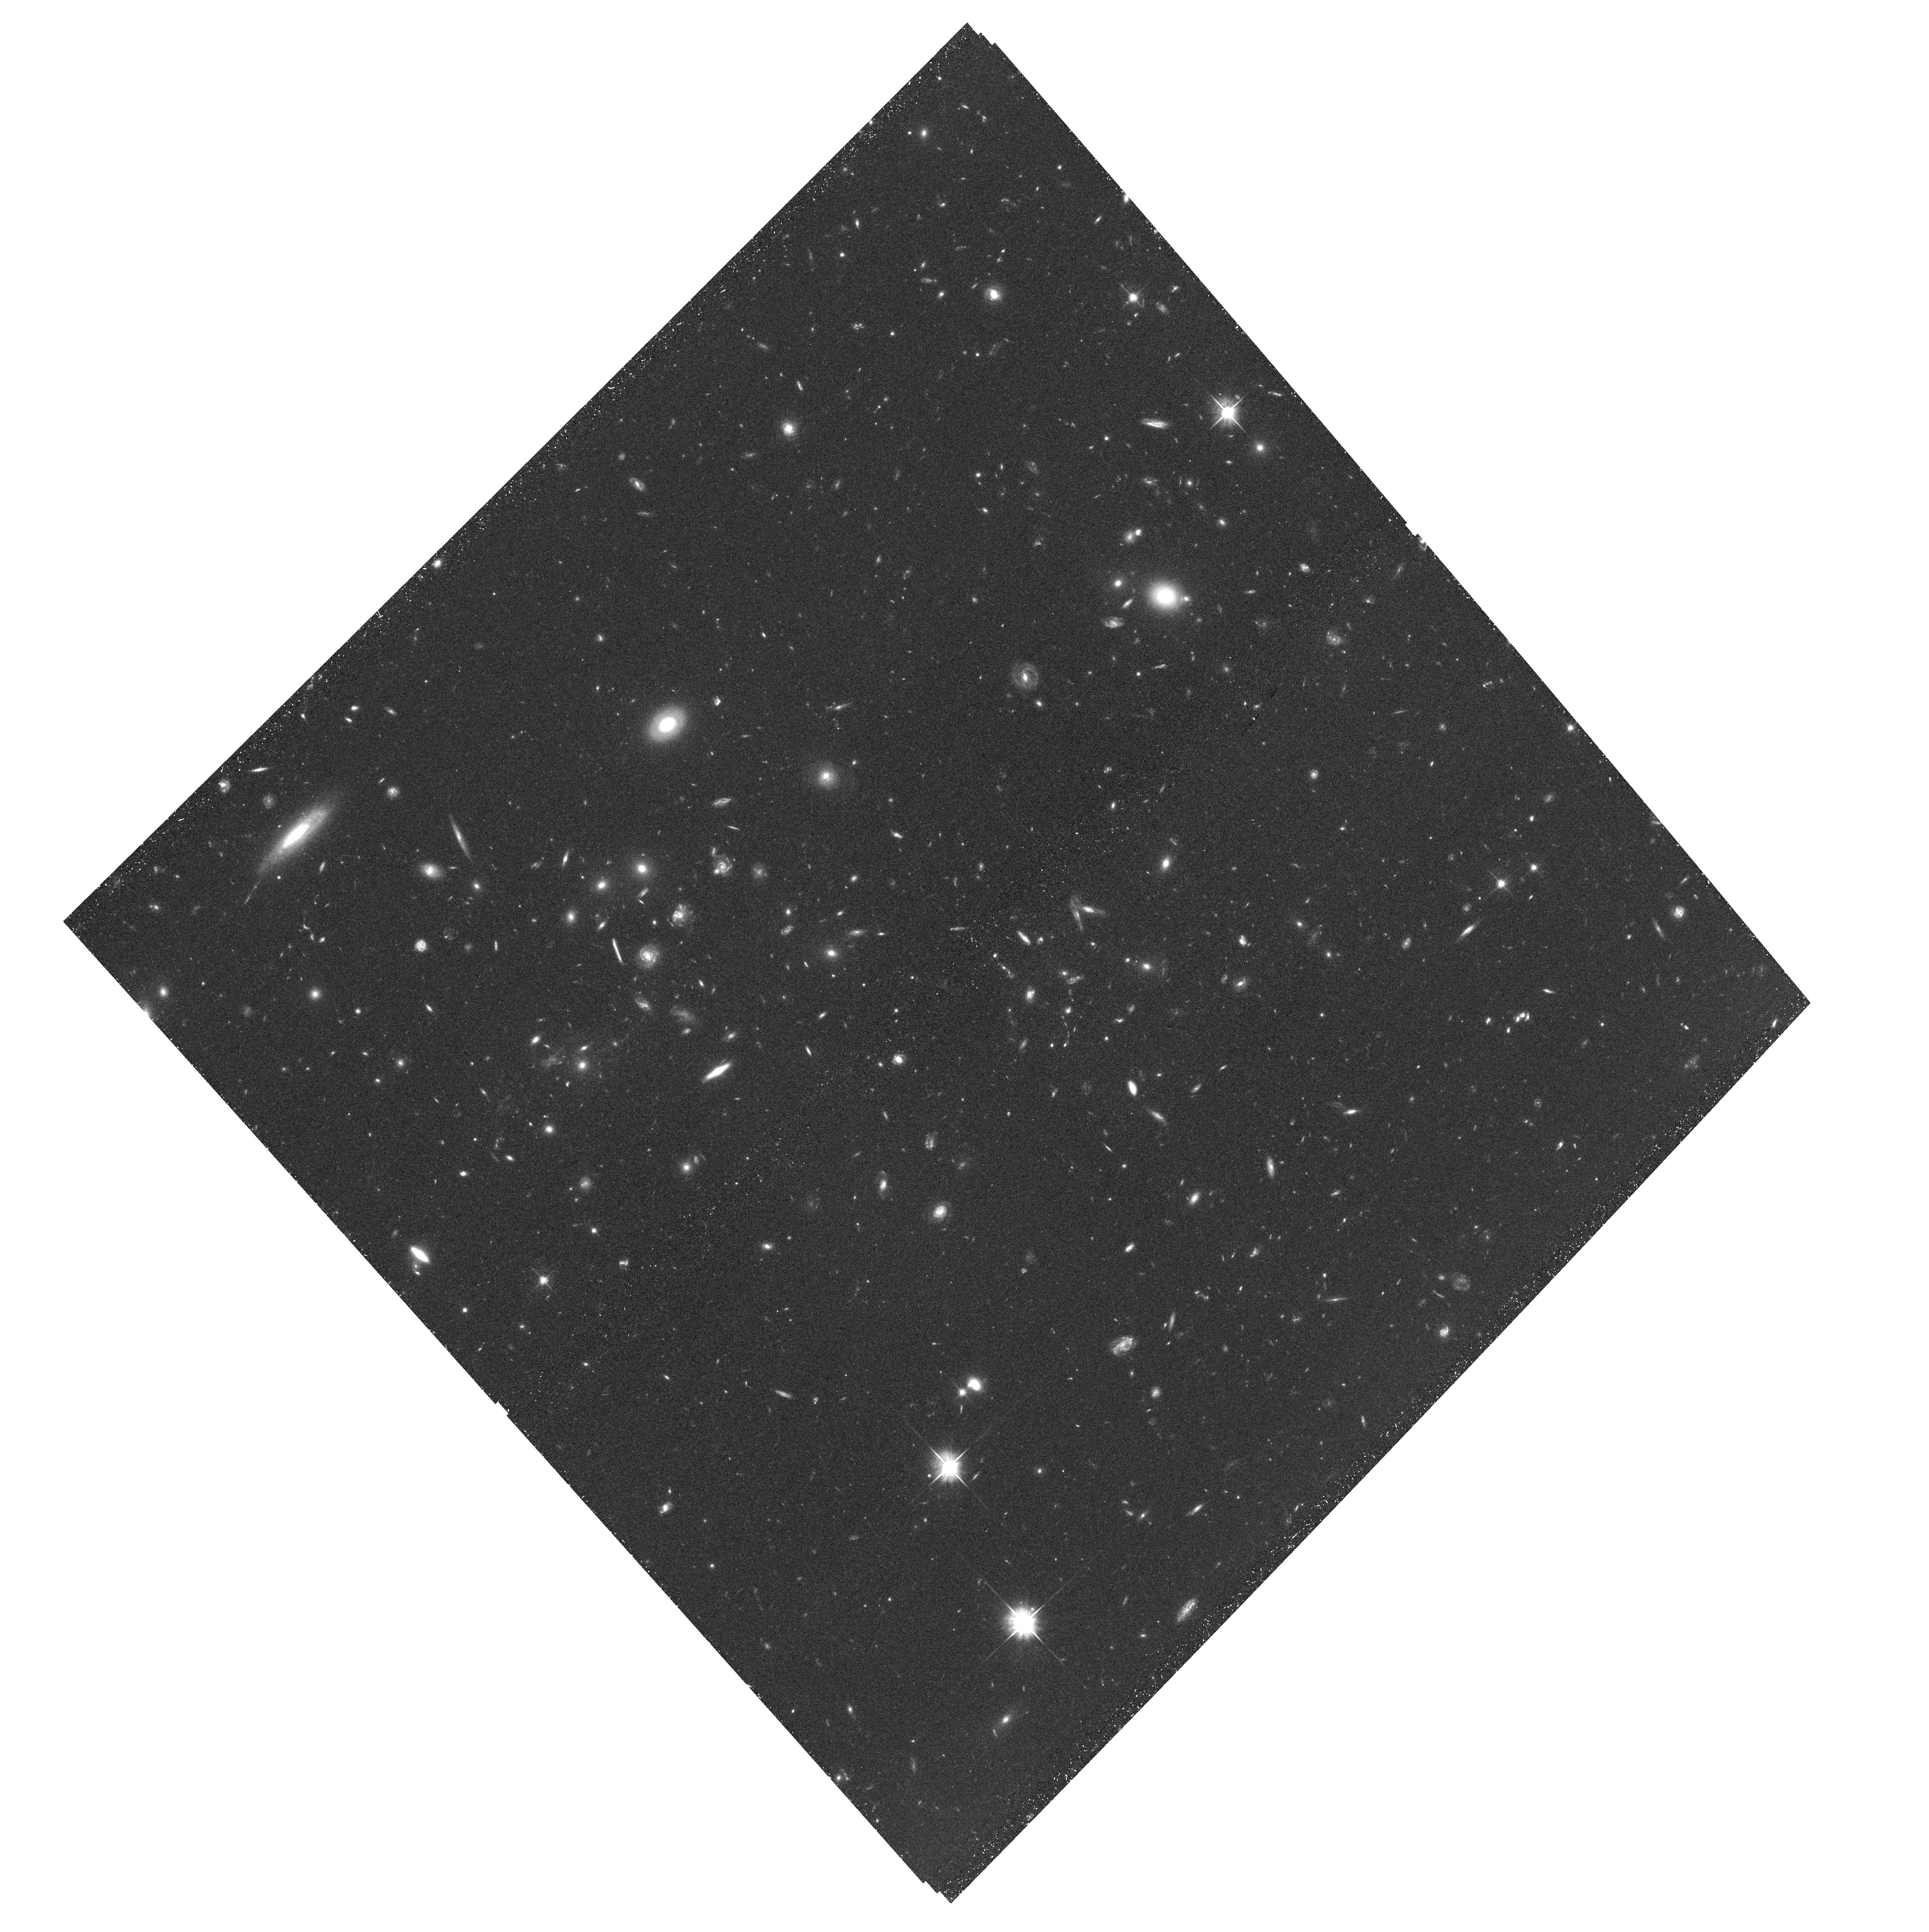
Target: DLSCL-J0916+2953-WEST
Instrument: ACS/WFC
Filter: F606W
Exposure: 42 min
Observation ID: hst_12377_01_acs_wfc_f606w_jblz01

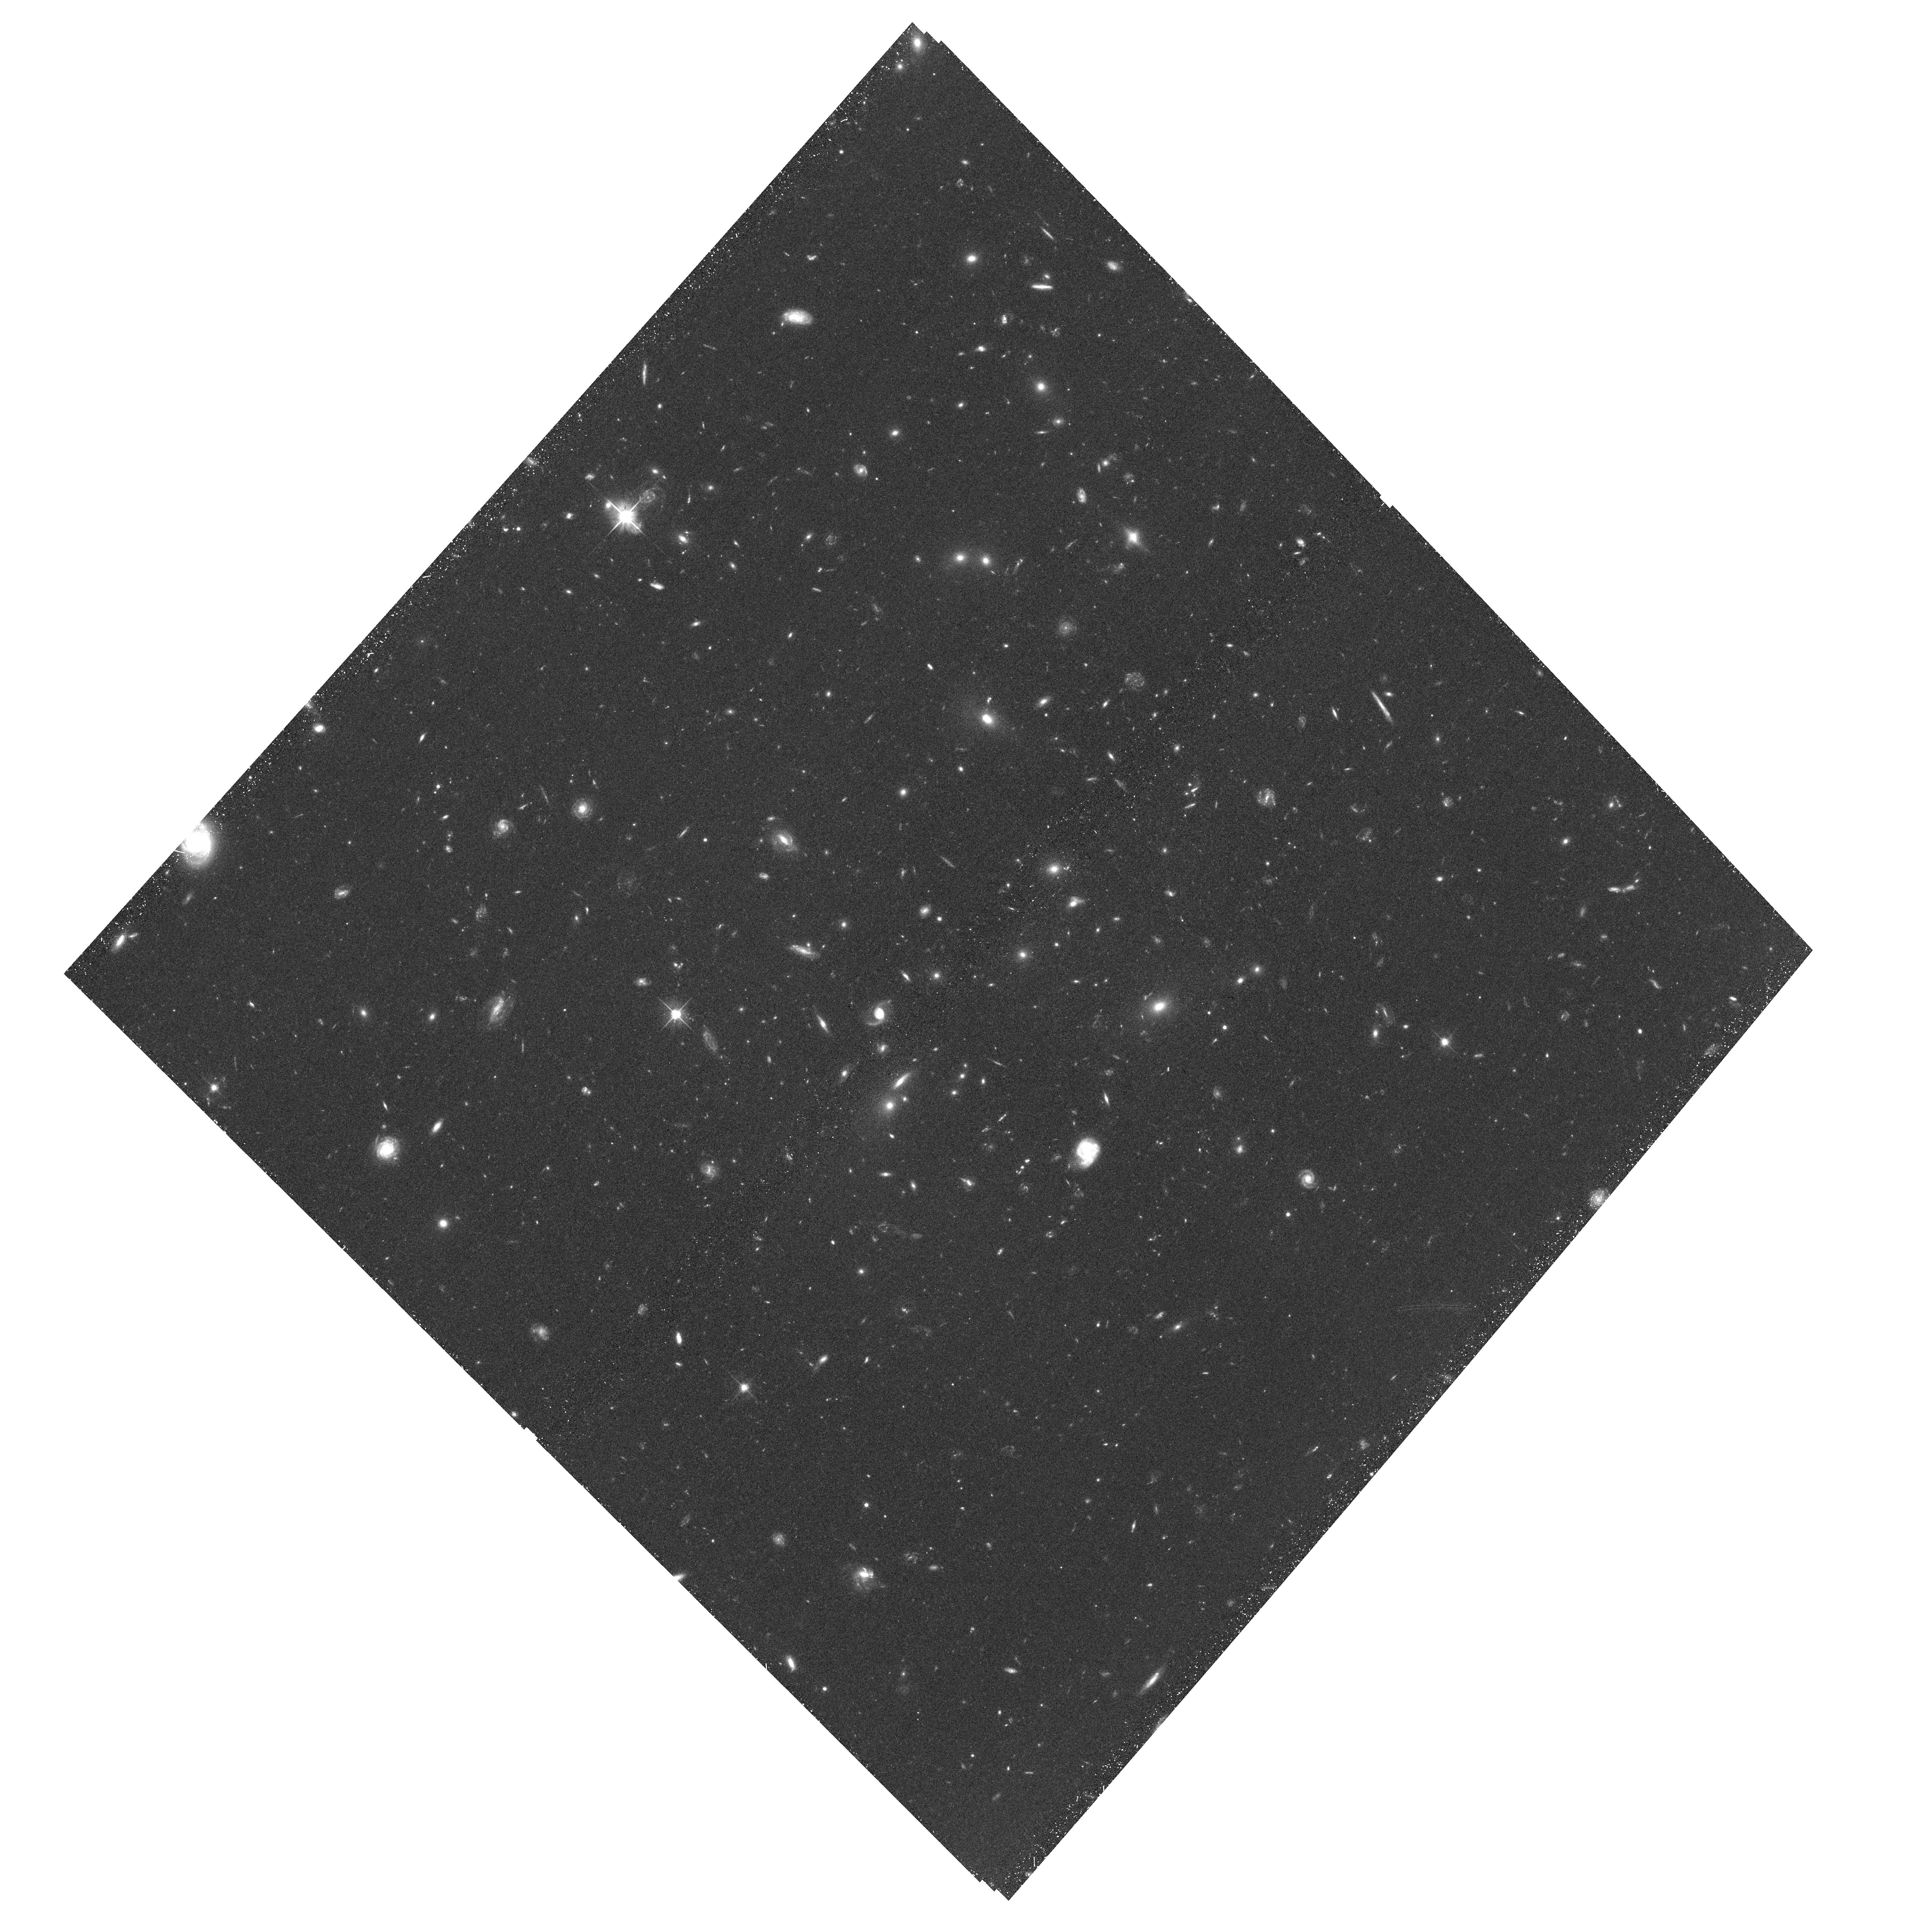
Target: DLSCL-J0916+2953-SOUTH
Instrument: ACS/WFC
Filter: F606W
Exposure: 42 min
Observation ID: hst_12377_02_acs_wfc_f606w_jblz02

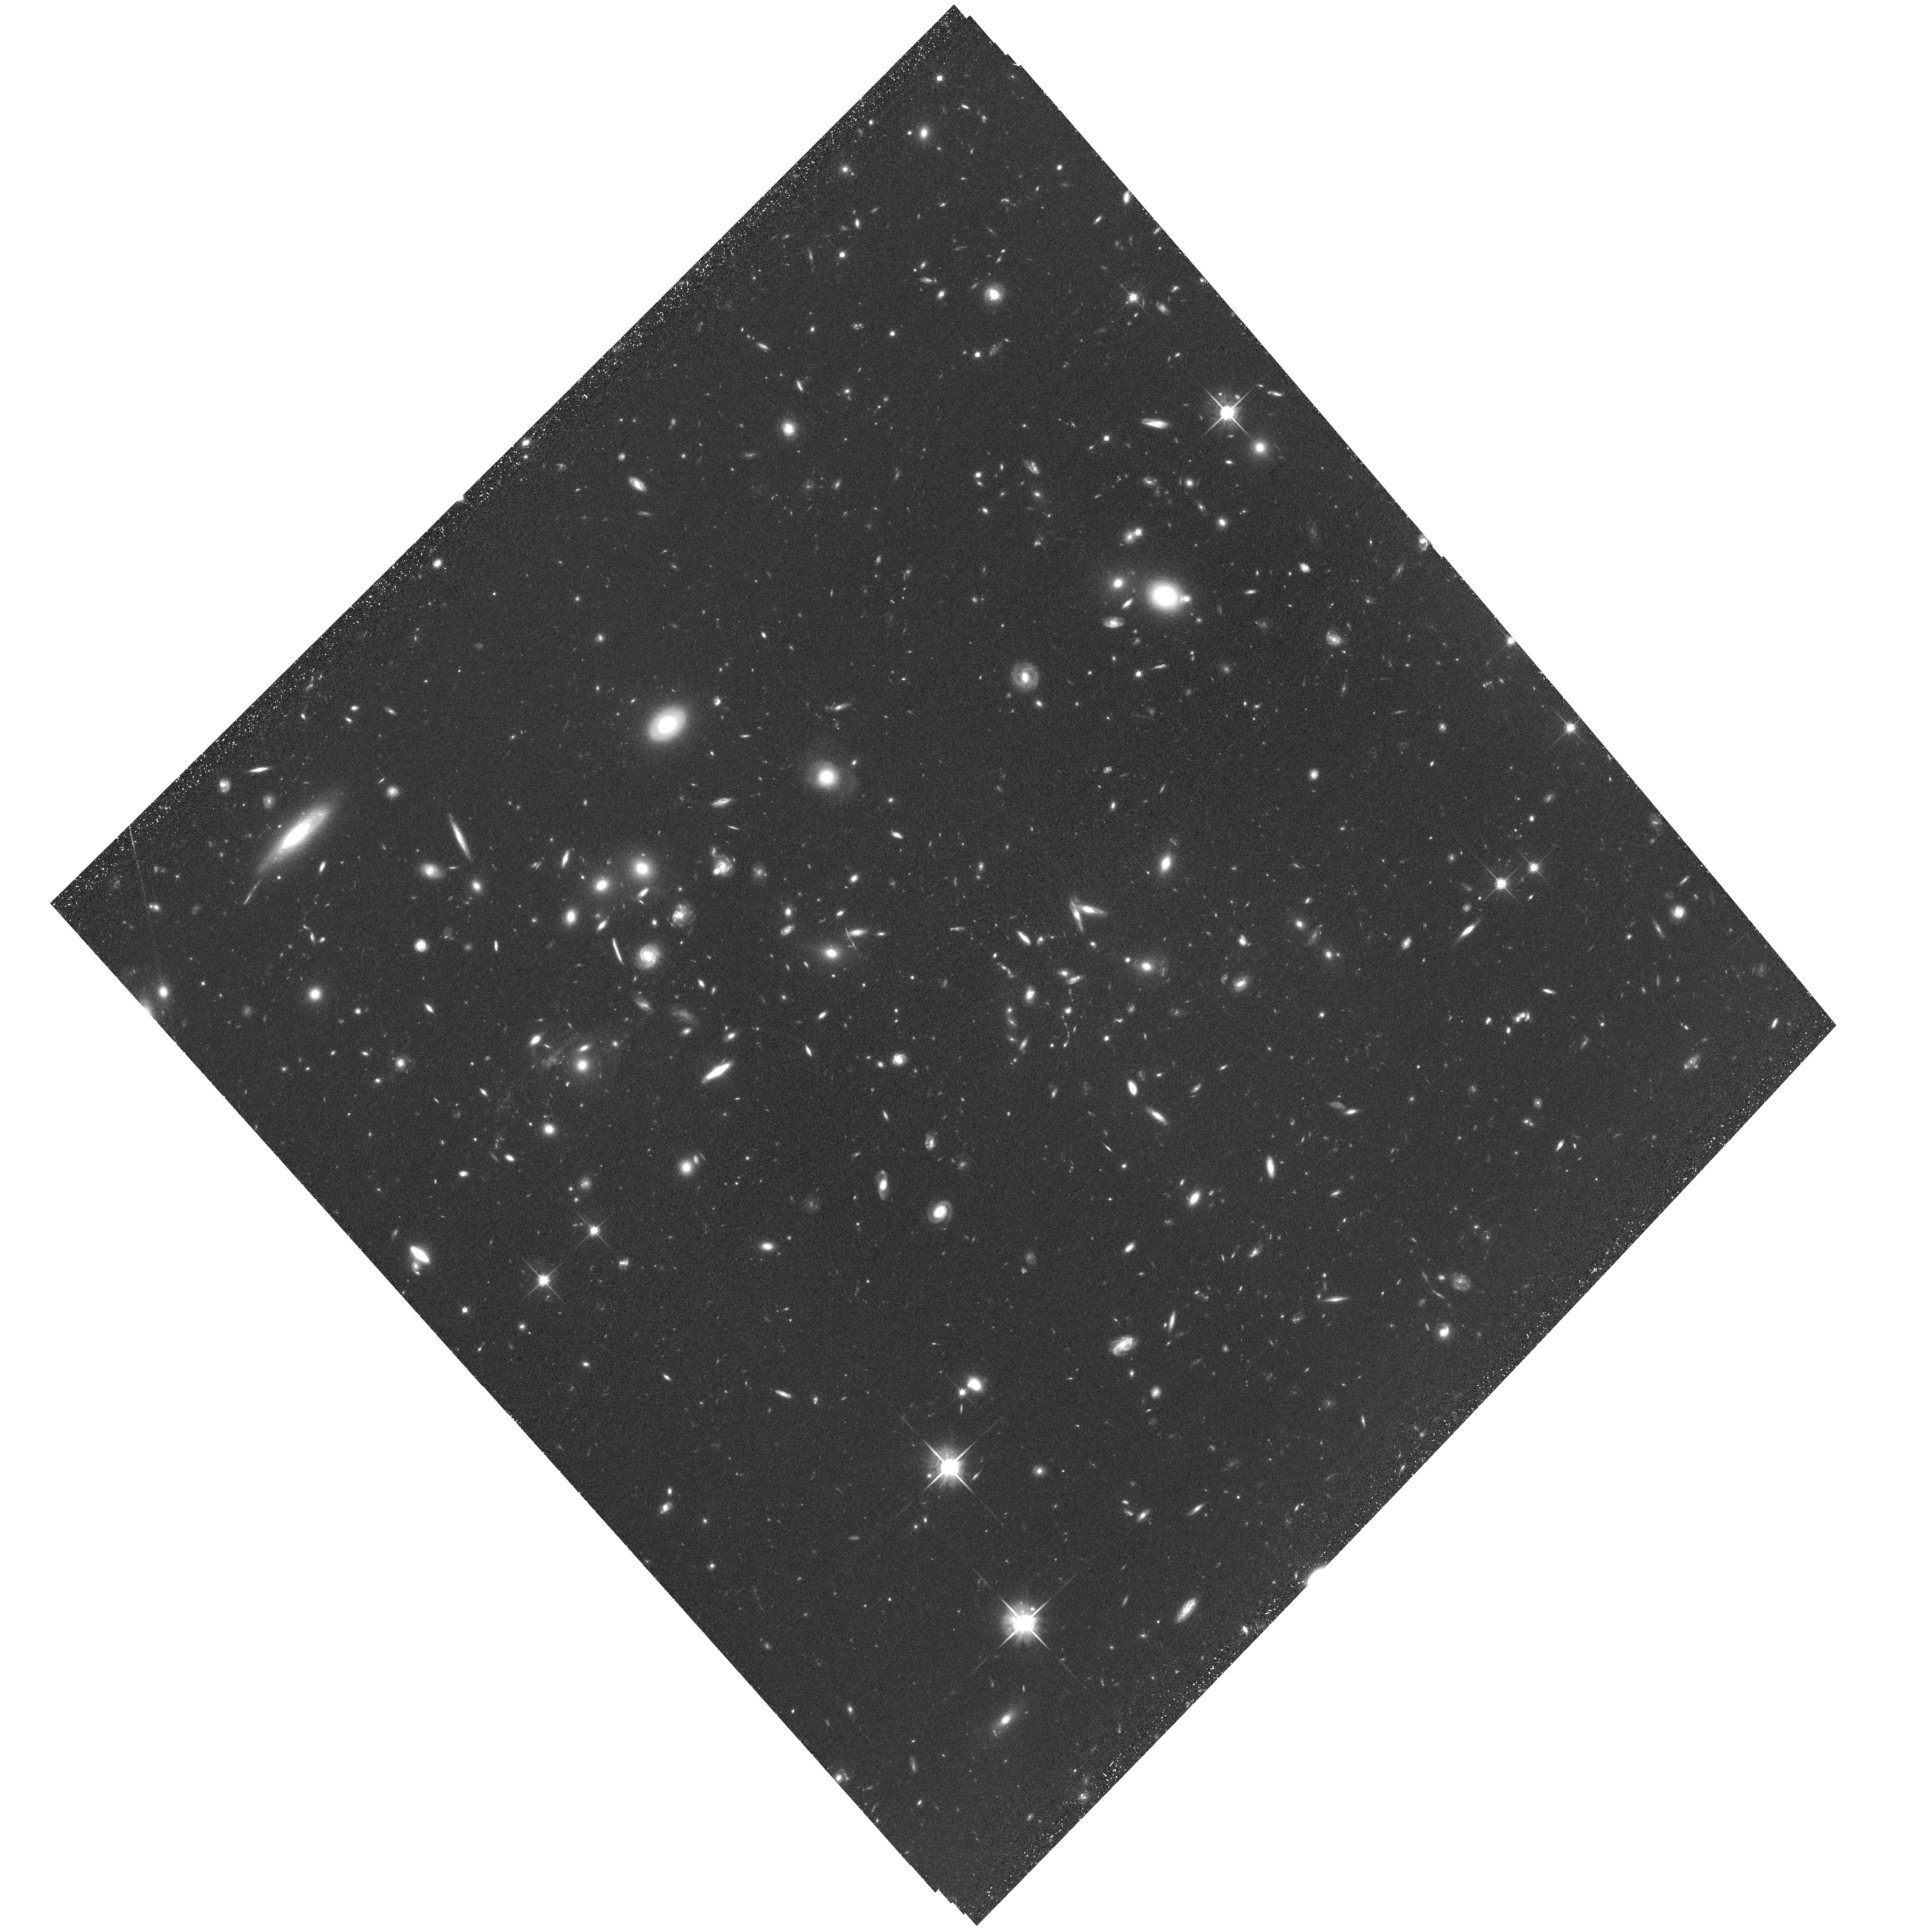
Target: DLSCL-J0916+2953-WEST
Instrument: ACS/WFC
Filter: F814W
Exposure: 1.4 h
Observation ID: hst_12377_01_acs_wfc_f814w_jblz01

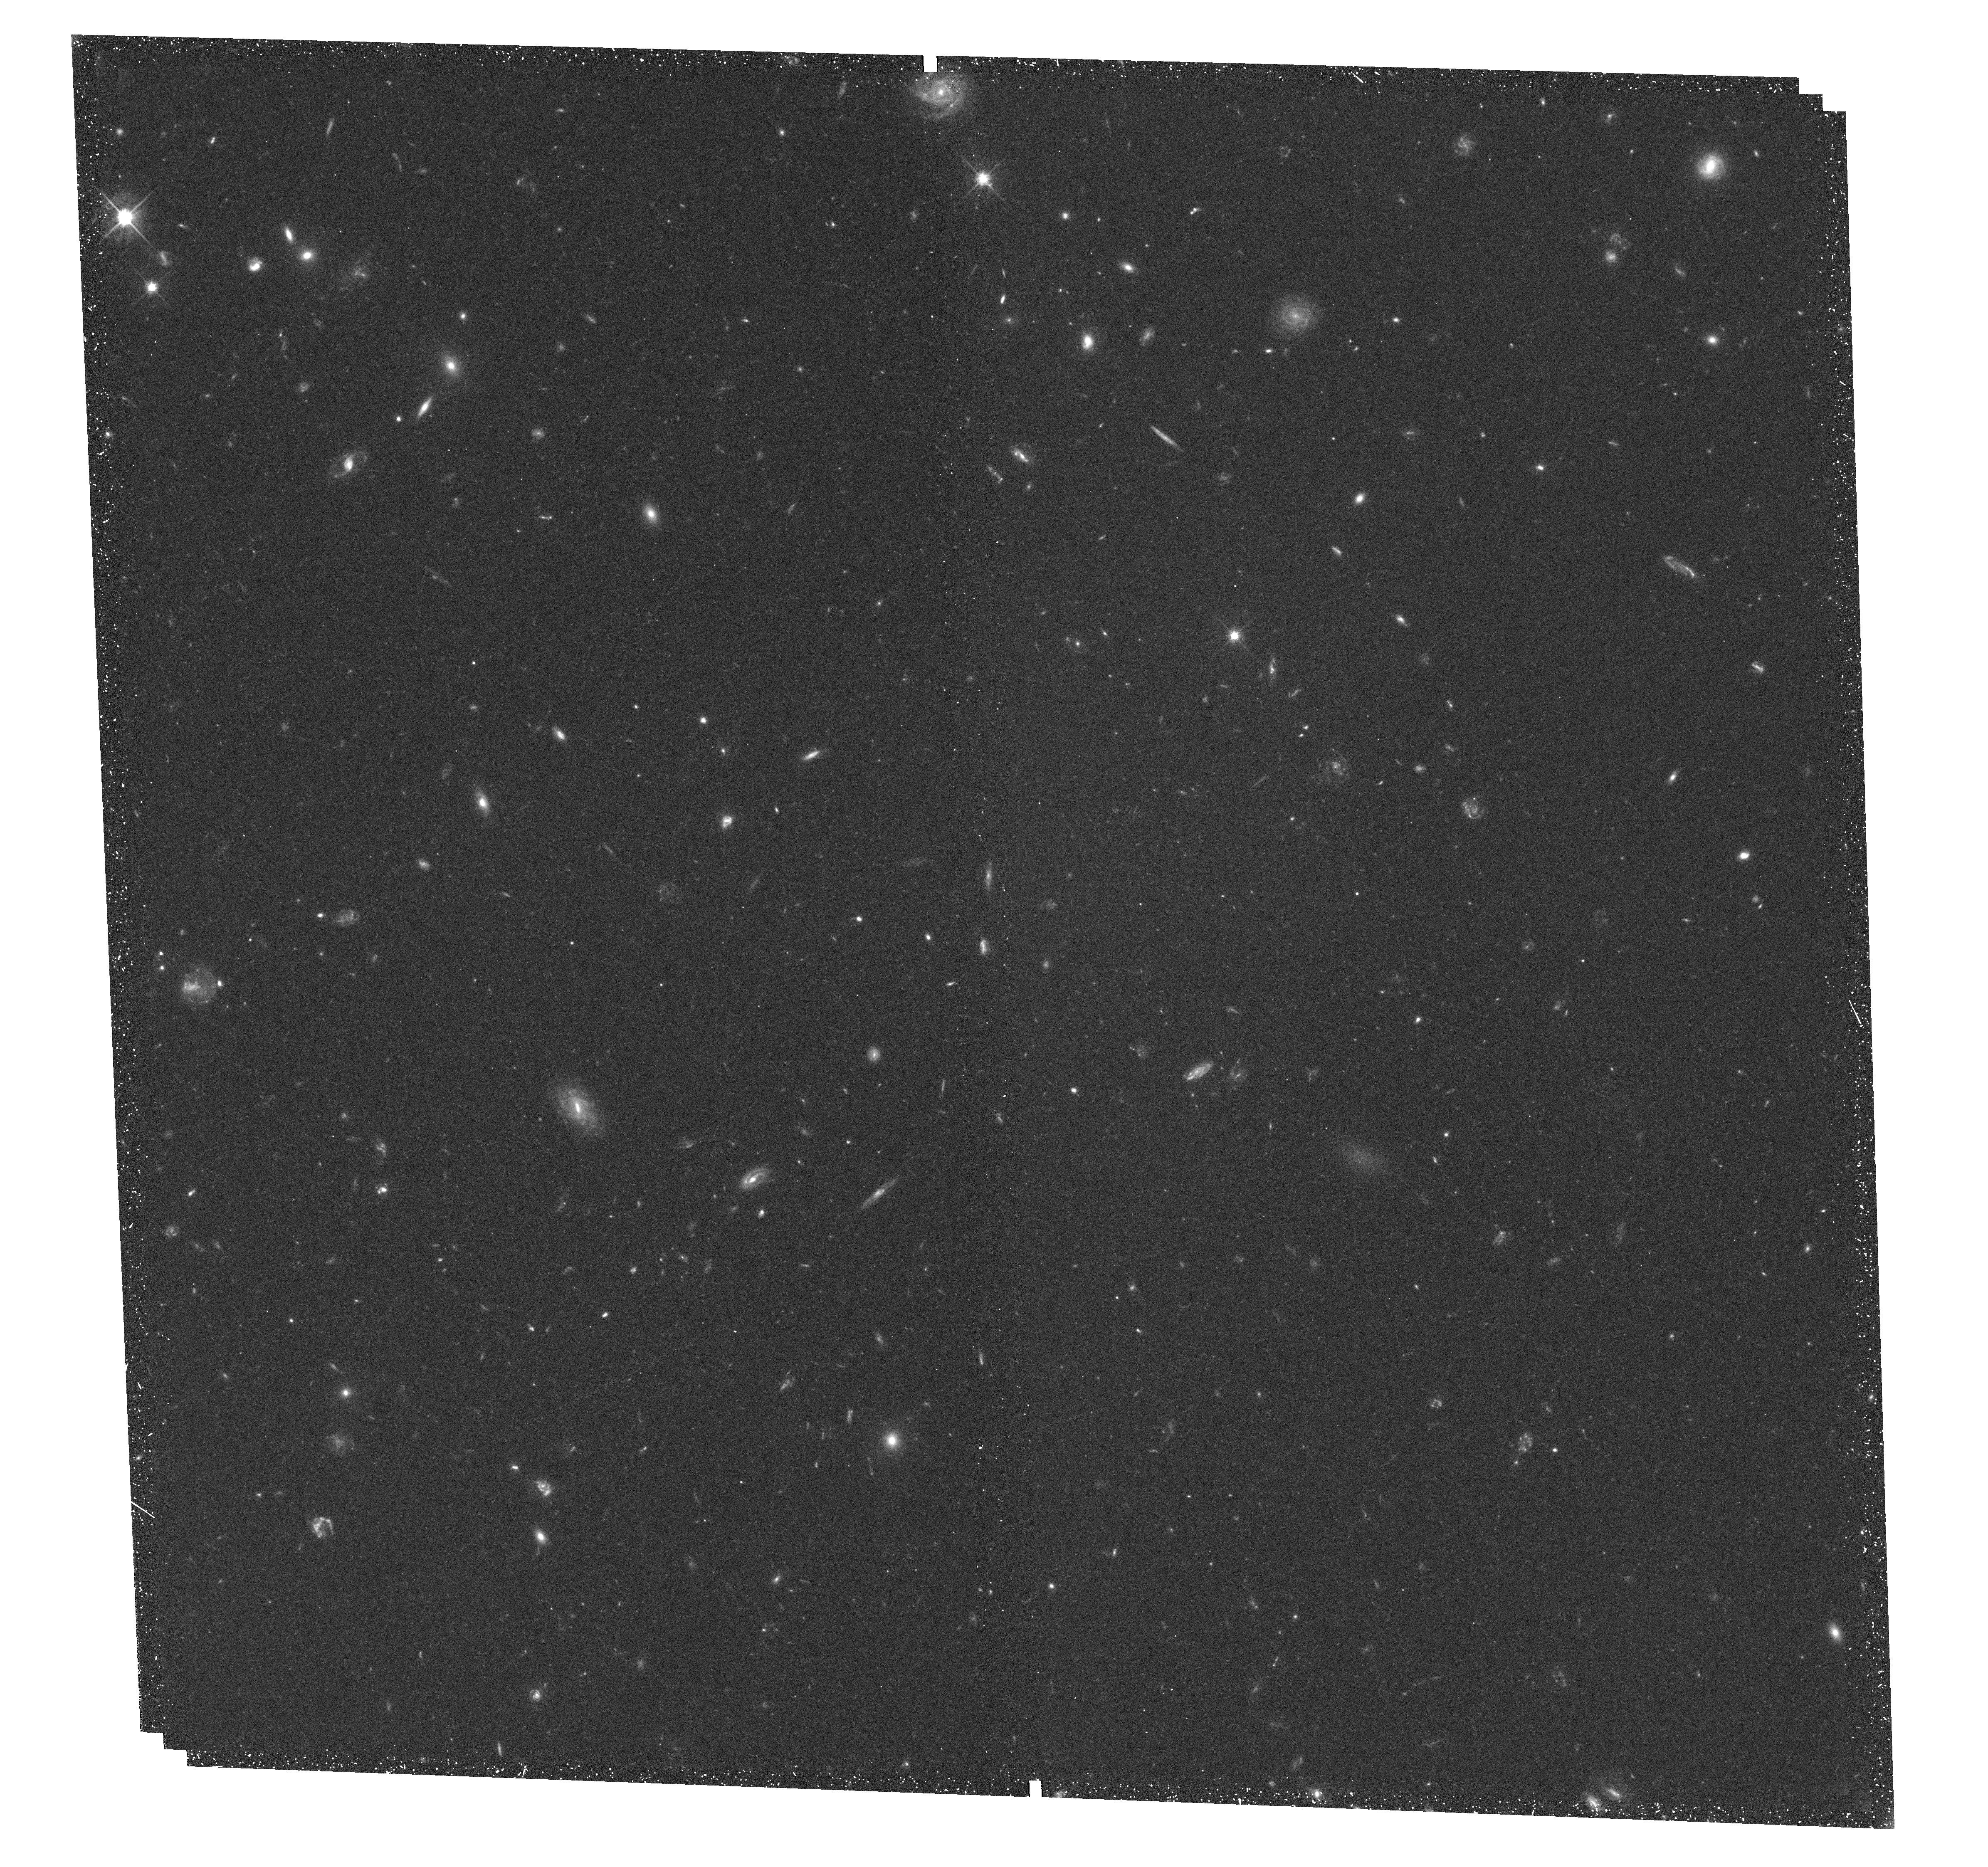
Target: DLSCL-J0916+2953-WEST
Instrument: WFC3/UVIS
Filter: F606W
Exposure: 43 min
Observation ID: hst_12377_01_wfc3_uvis_f606w_iblz01

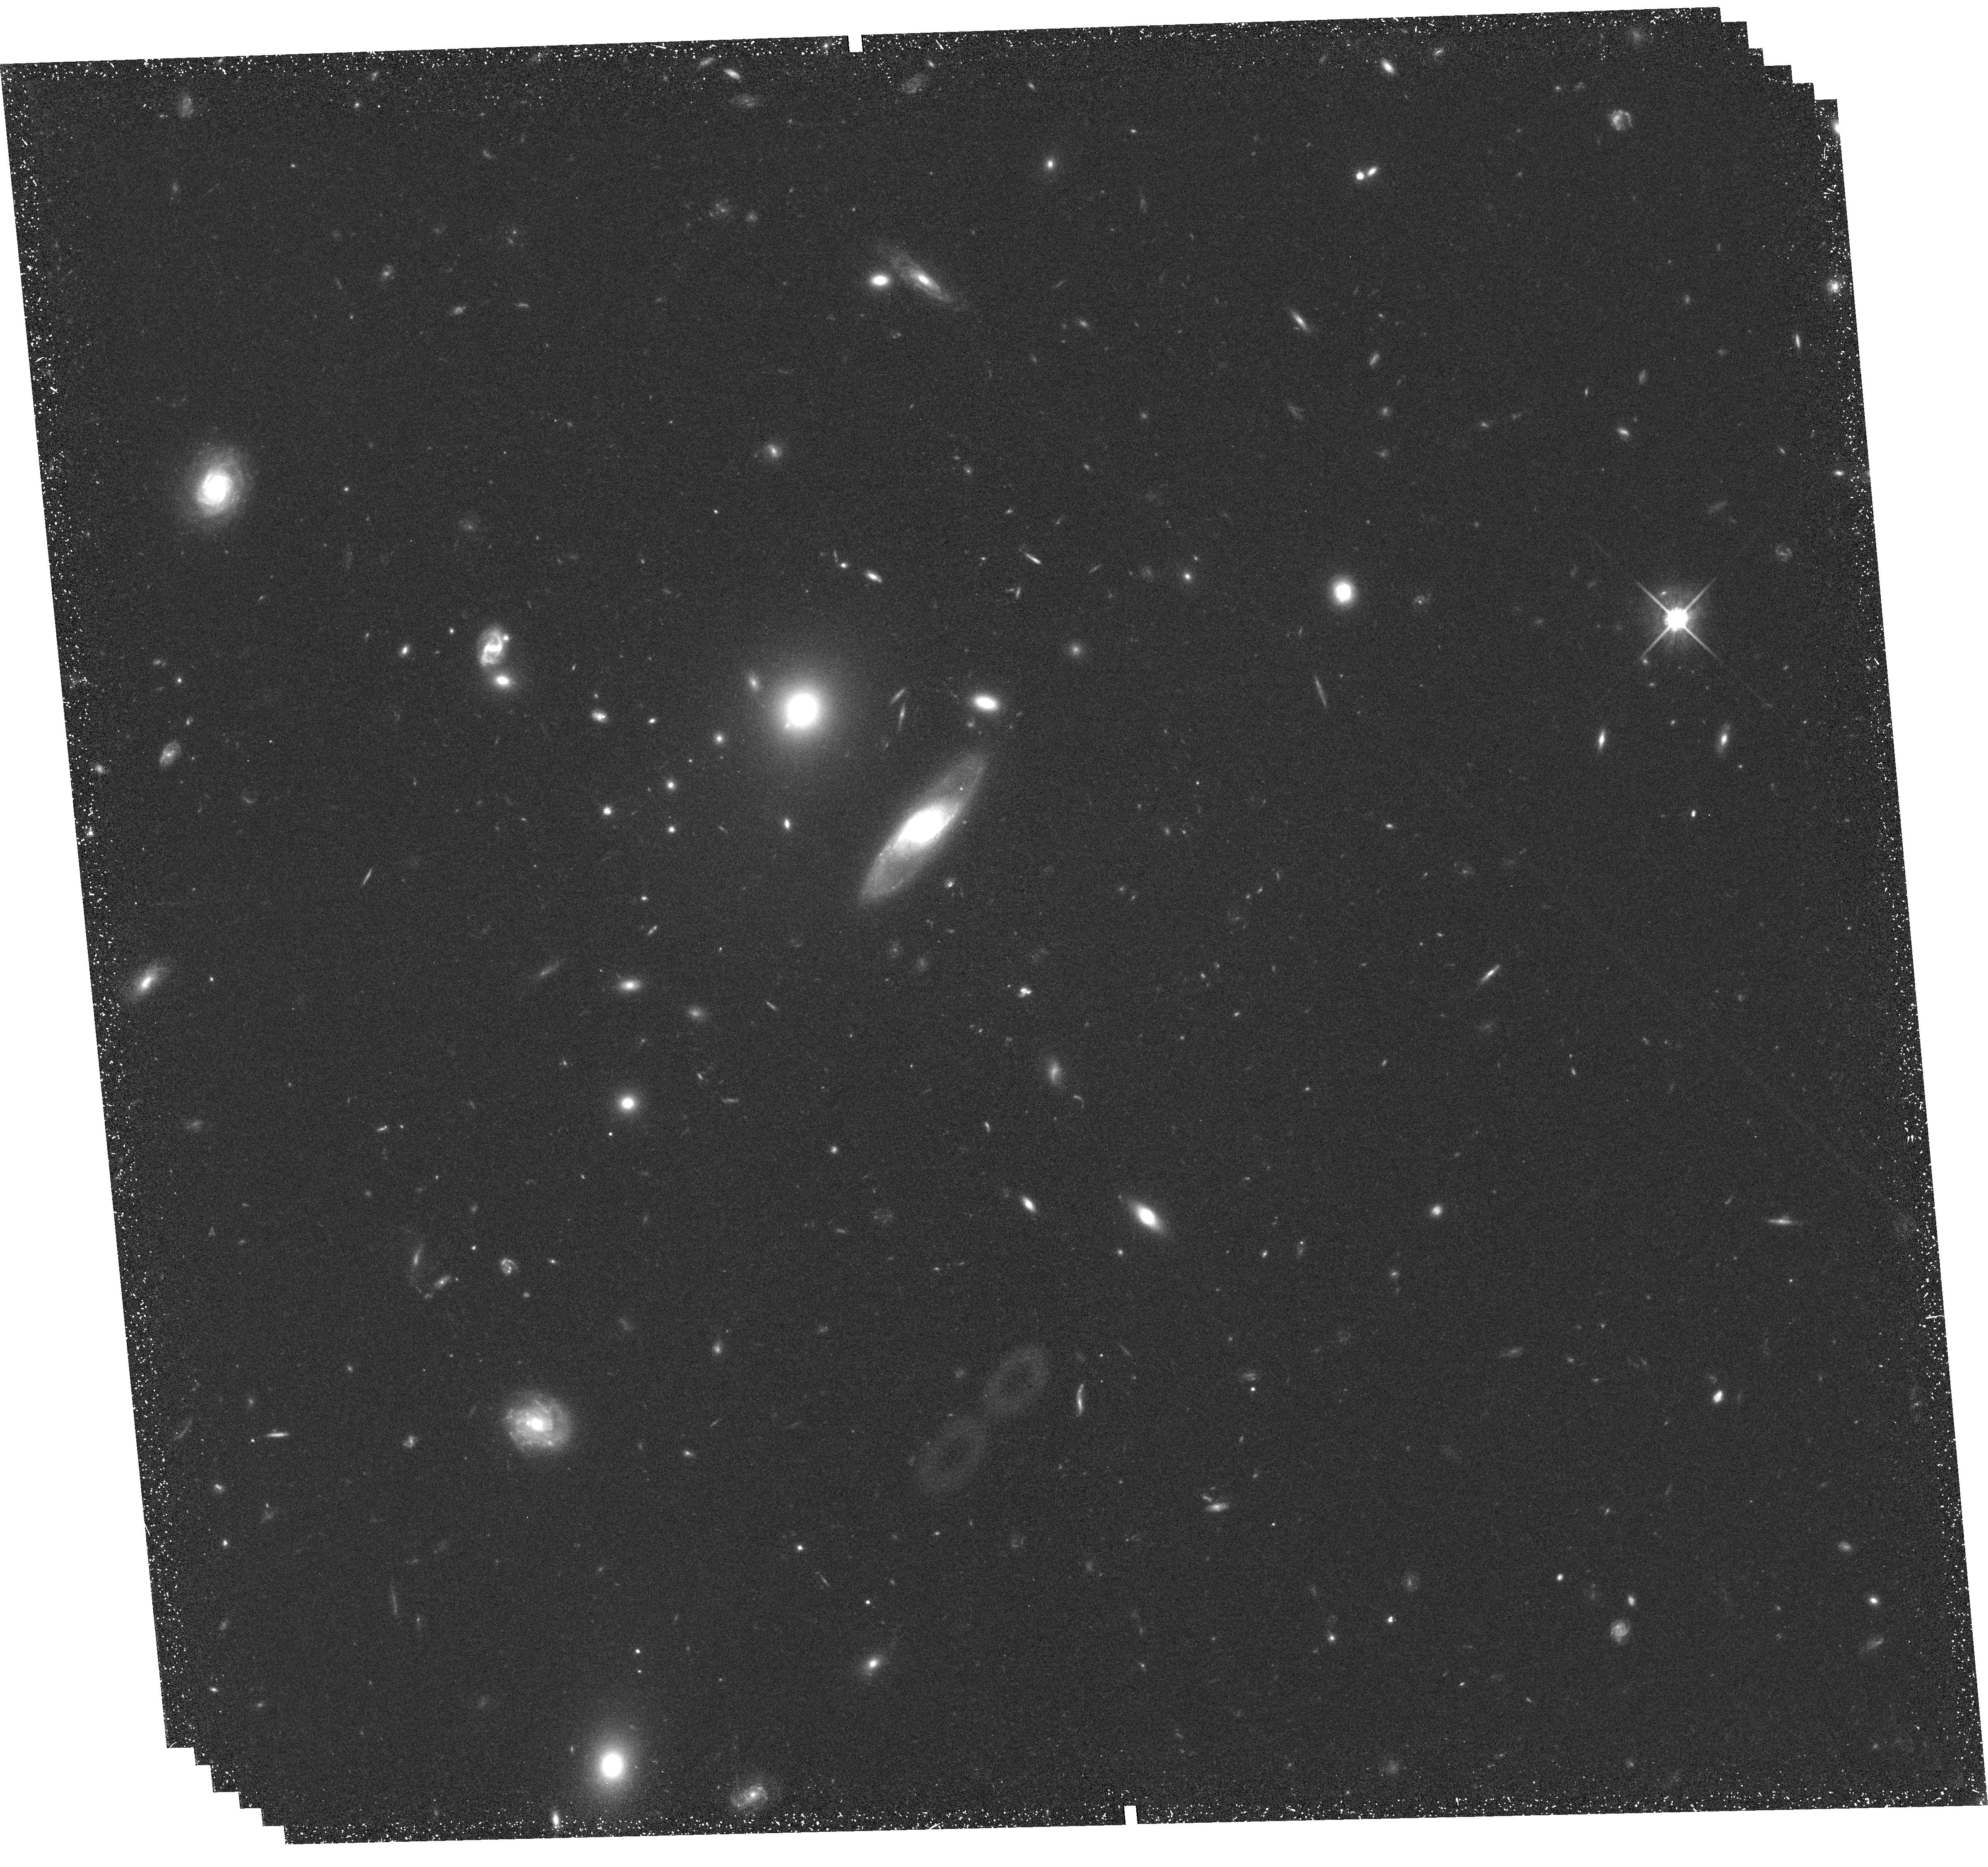
Target: DLSCL-J0916+2953-SOUTH
Instrument: WFC3/UVIS
Filter: F814W
Exposure: 1.4 h
Observation ID: hst_12377_02_wfc3_uvis_f814w_iblz02

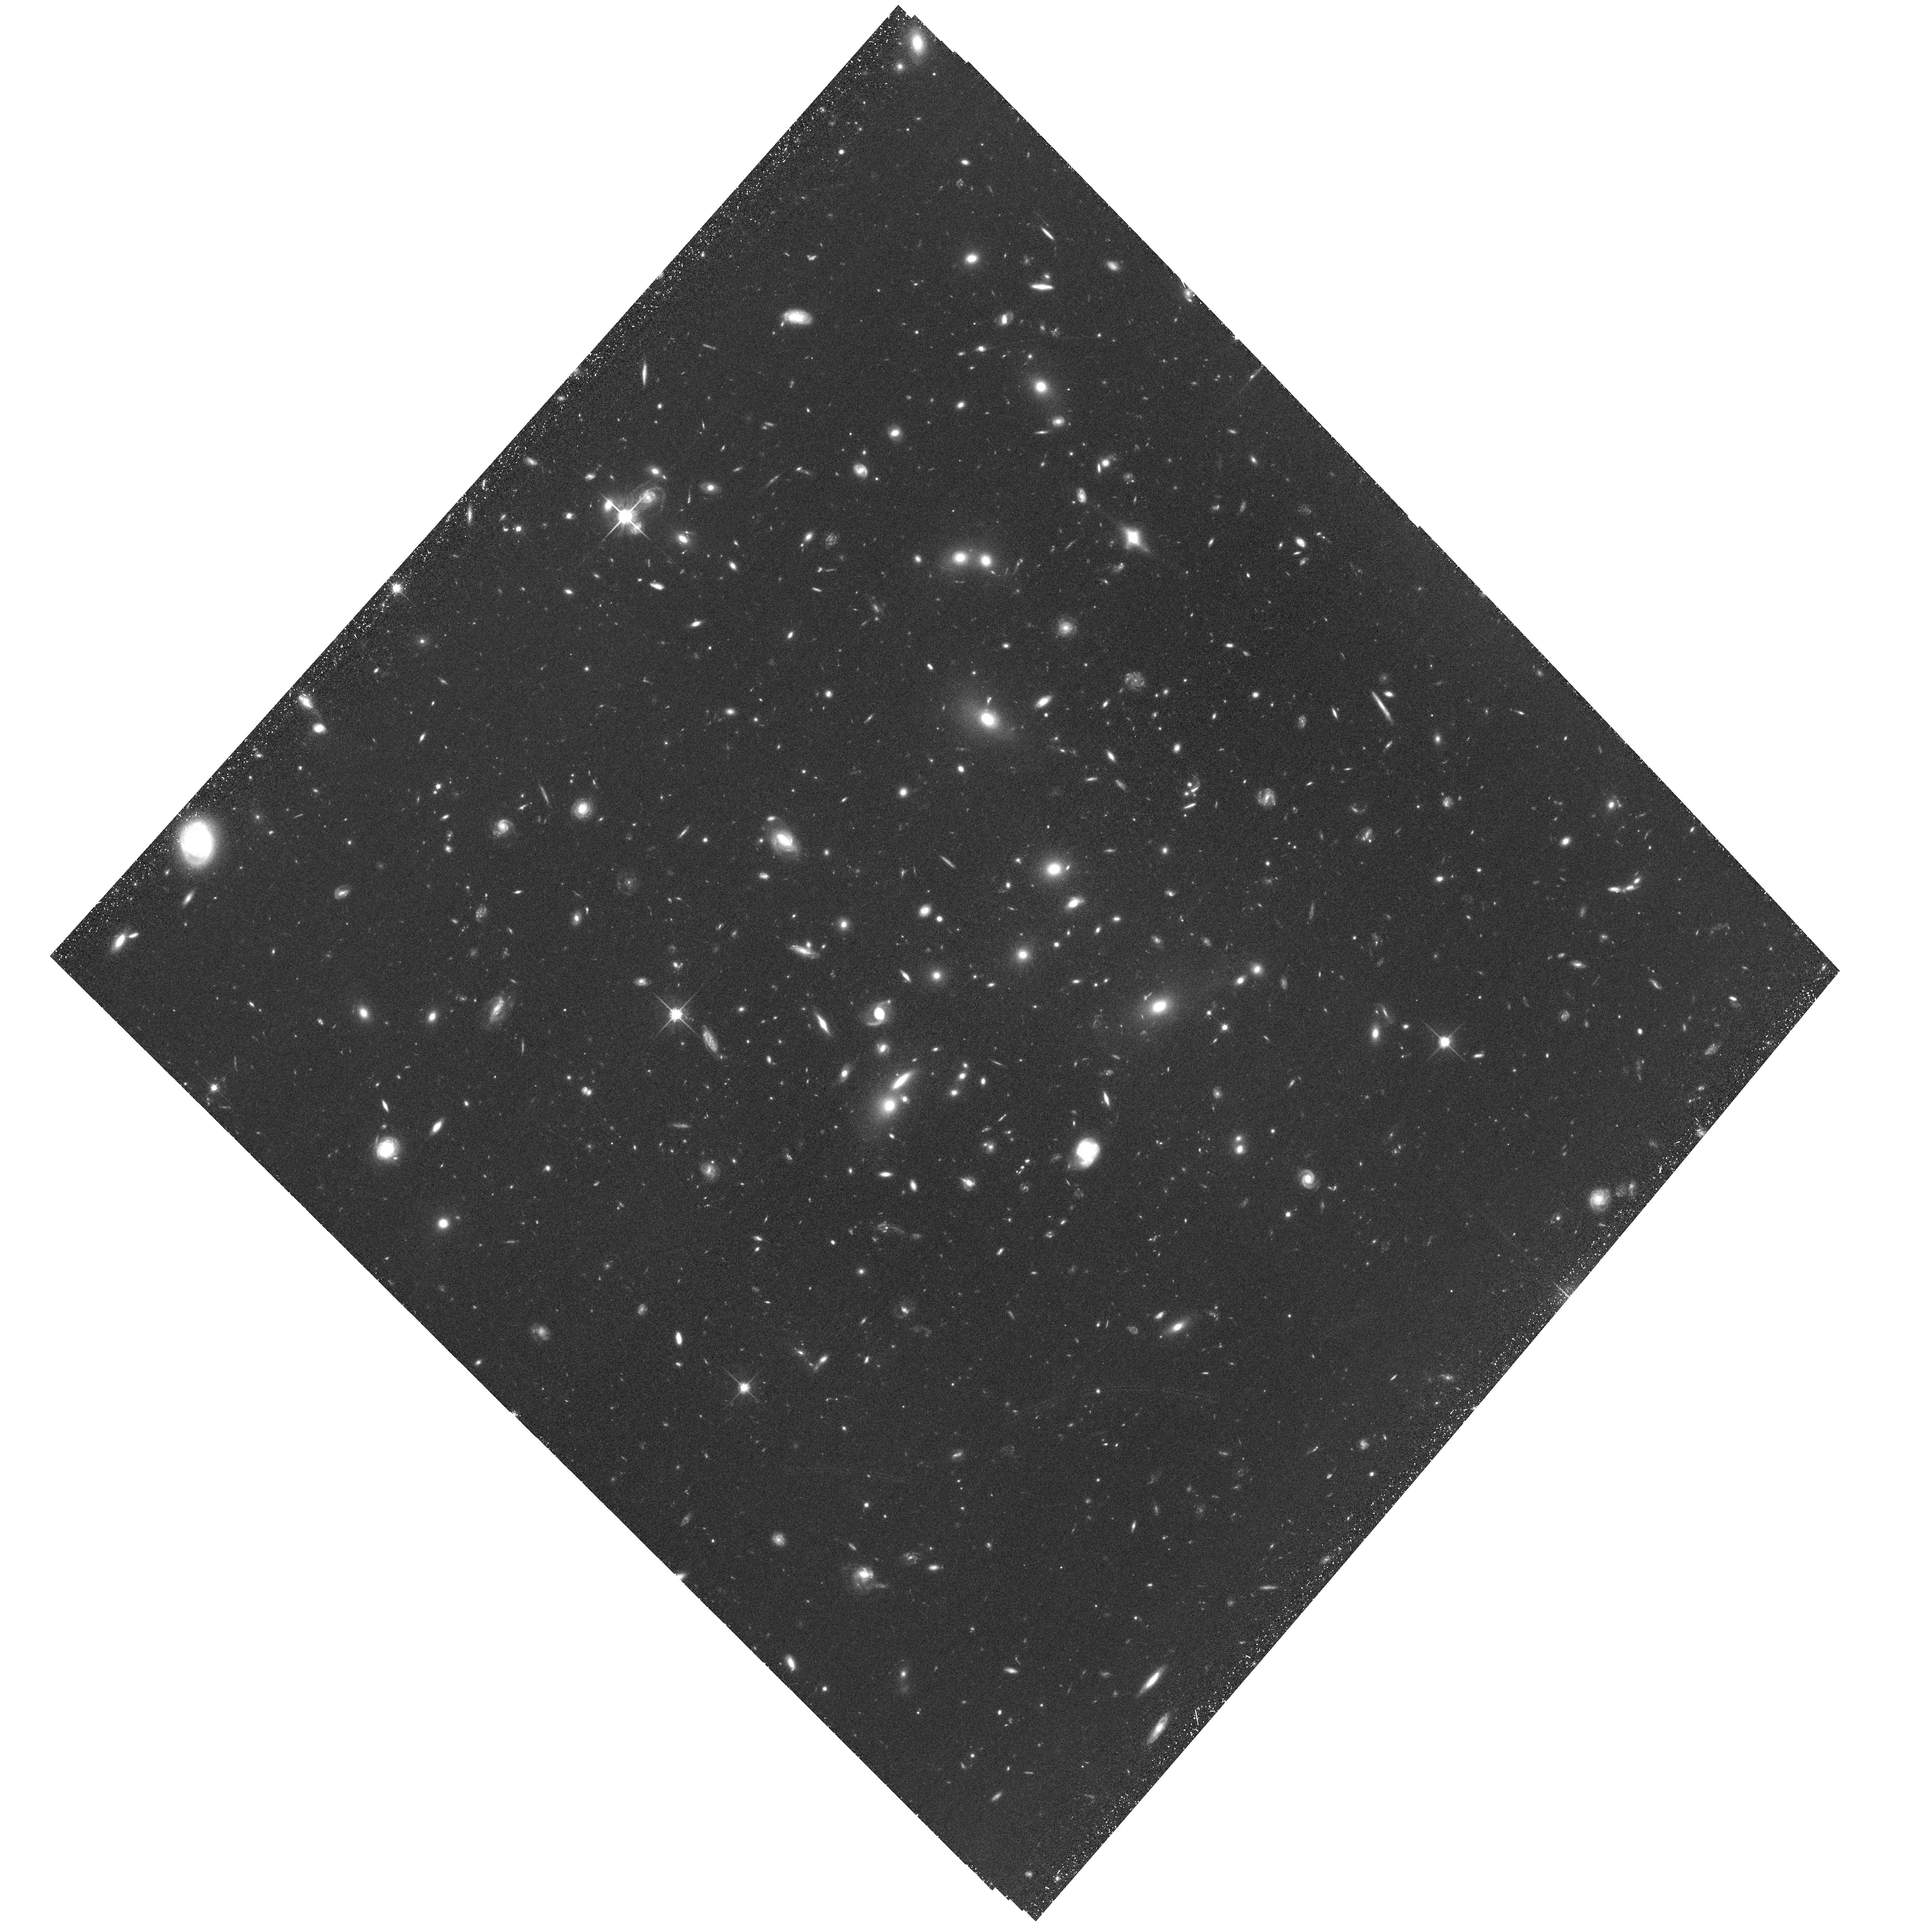
Target: DLSCL-J0916+2953-SOUTH
Instrument: ACS/WFC
Filter: F814W
Exposure: 1.4 h
Observation ID: hst_12377_02_acs_wfc_f814w_jblz02

DLSCL J0916+2953: A New Transverse Cluster Merger (PI: Dawson, William Anthony)

Merging clusters of galaxies are beginning to provide constraints on fundamental physics, such as the dark matter self-interaction cross-section and the matter/antimatter ratio. We request joint Chandra and HST imaging to examine a merger at z=0.53 which we have identified optically and spectroscopically confirmed. Our optical data and weak lensing mass map clearly show three sub-clusters within the same redshift range, while our SZ data are consistent with an offset between the hot ICM and sub-clusters; Combined HST and Chandra imaging are needed to confirm this offset and provide accurate displacements between X-ray-emitting gas, galaxies, and mass which can constrain the physics of merging clusters. The requested observations will also facilitate a wide range of non-merger science.